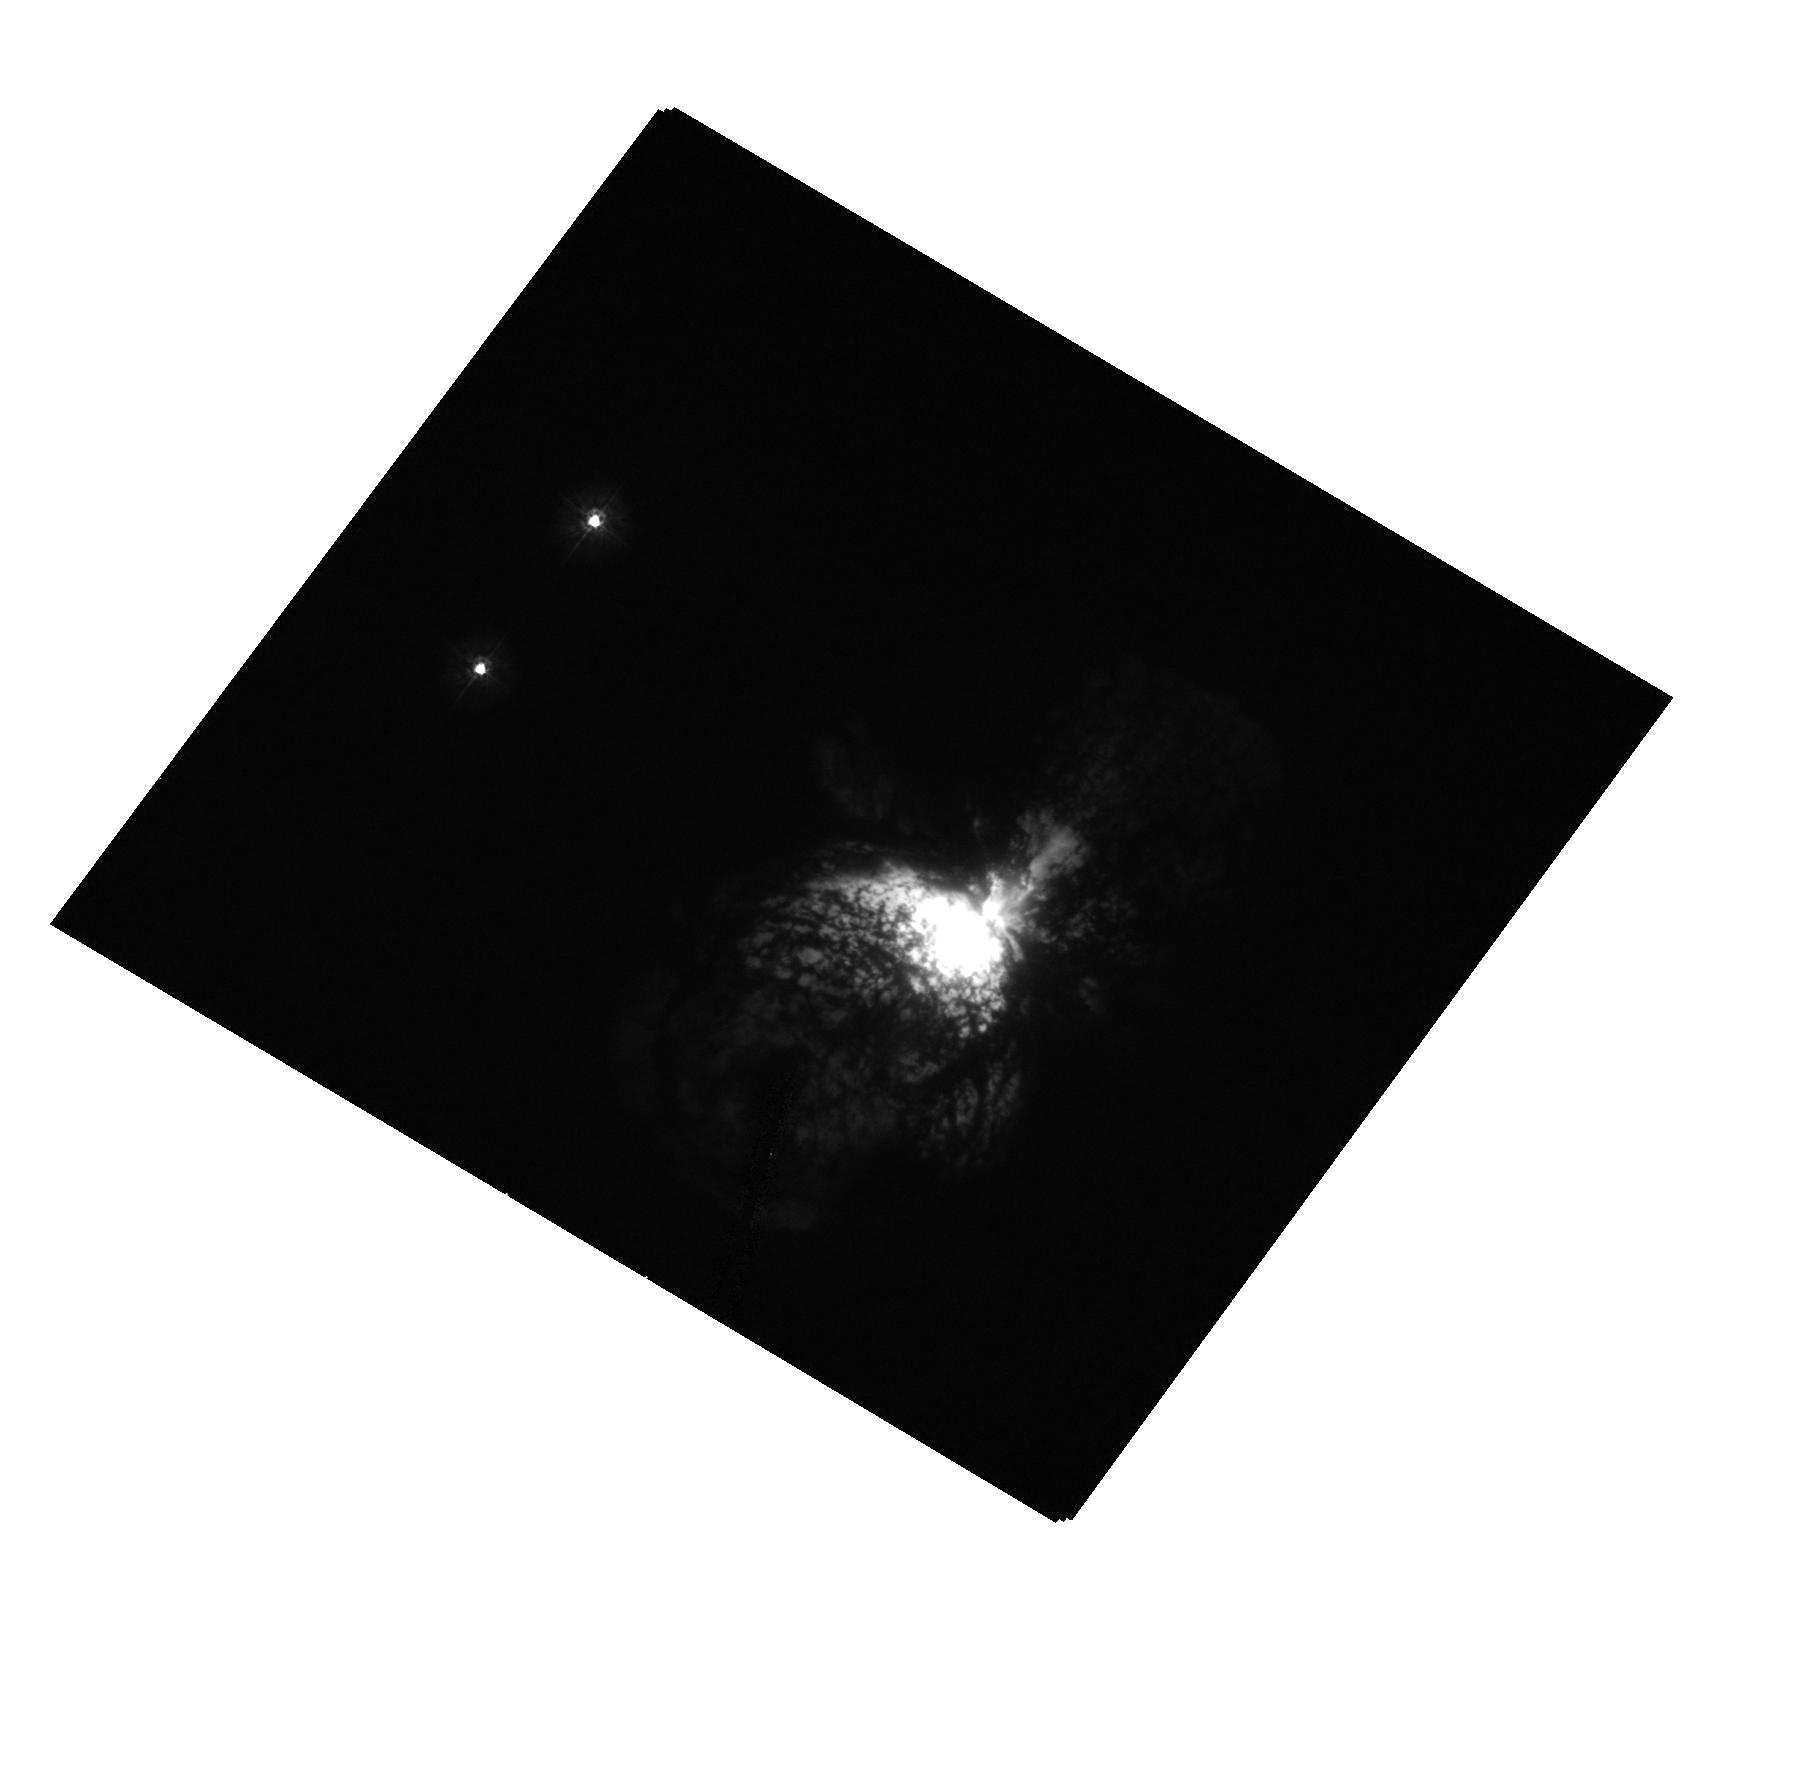
Target: ETA-CAR-X. Instrument: ACS/HRC. Filter: F220W. Exposure: 1 min. Observation ID: hst_10844_03_acs_hrc_f220w_j9p603

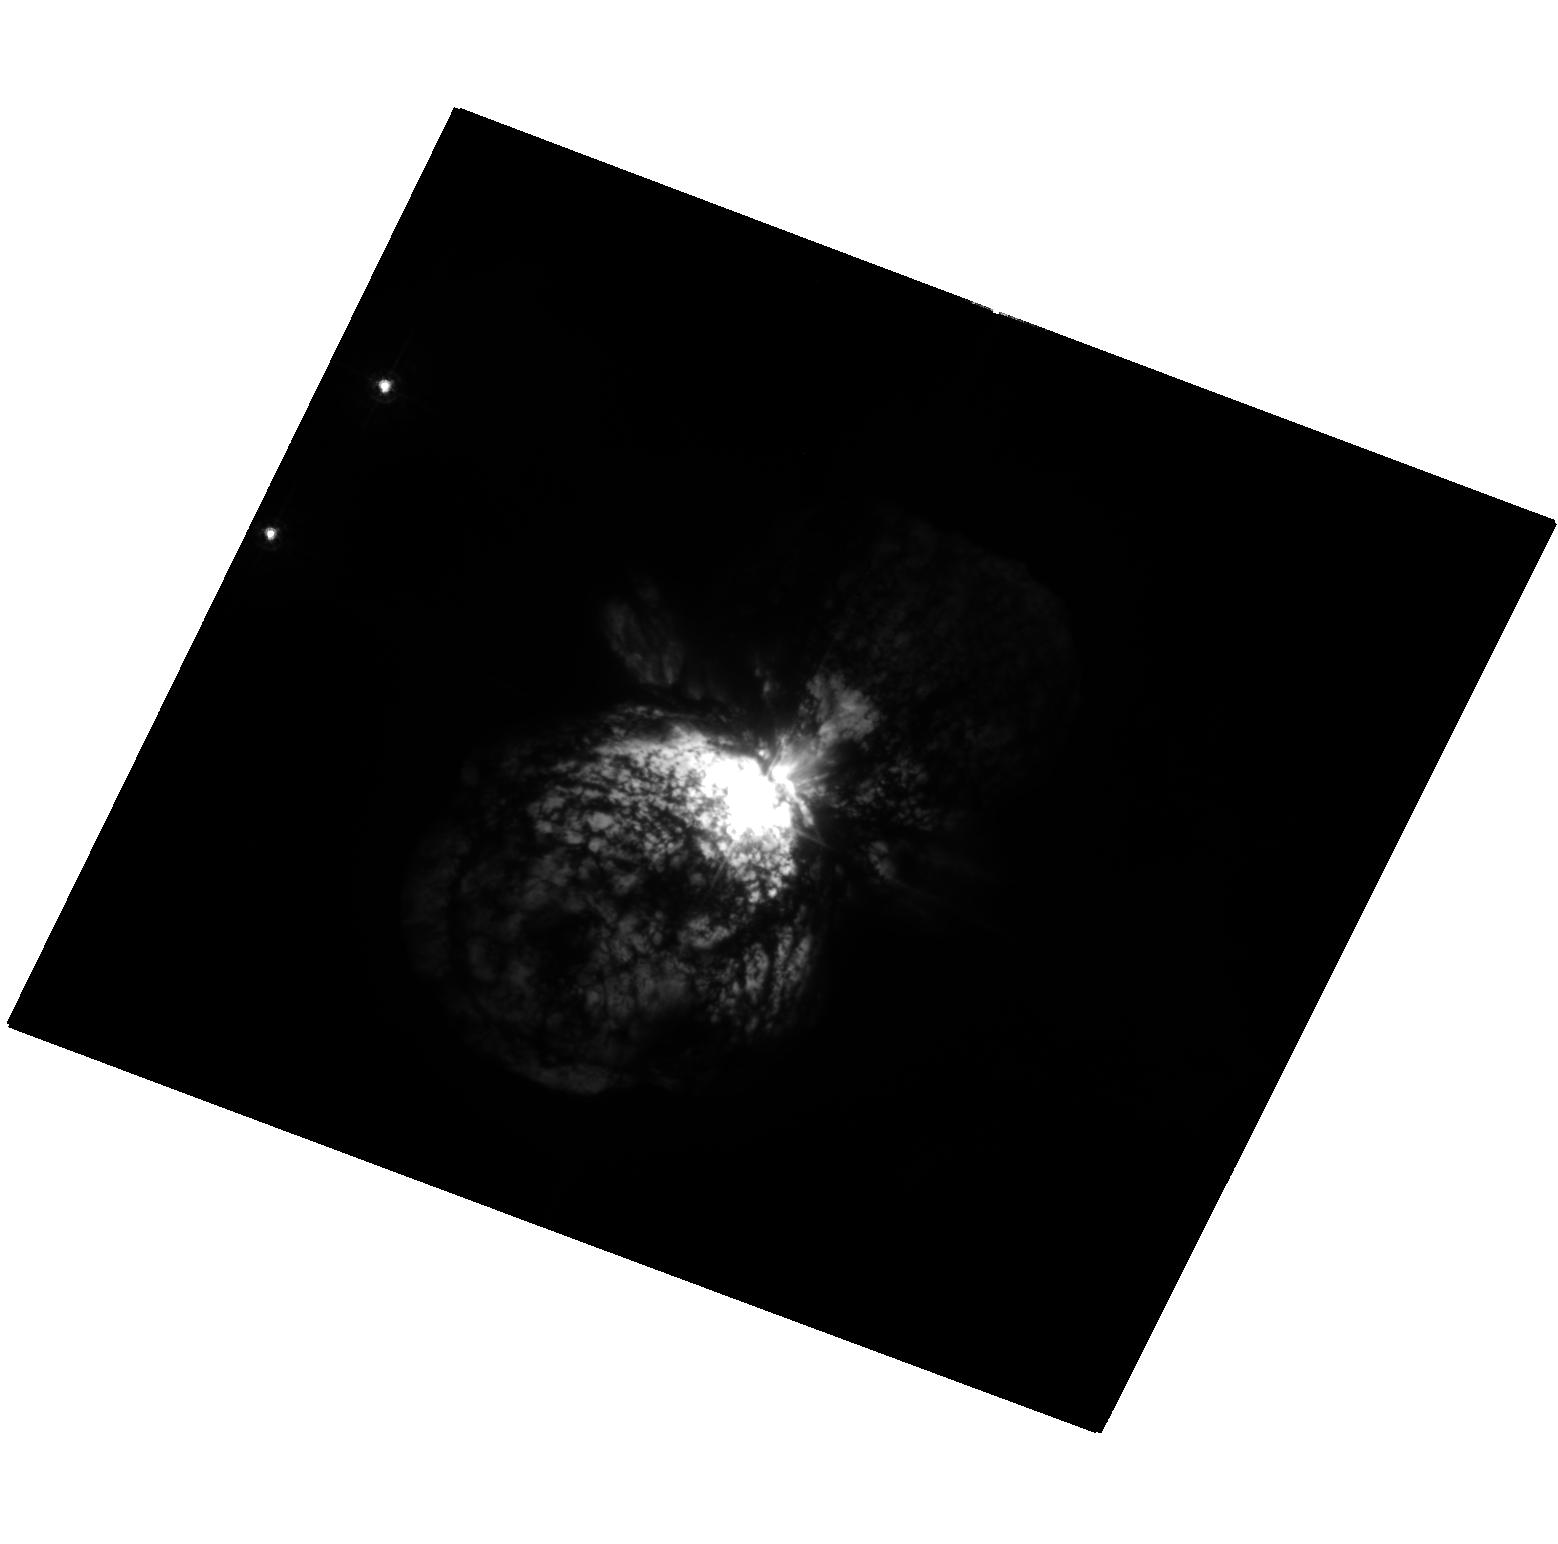
Target: ETA-CAR-A. Instrument: ACS/HRC. Filter: F330W. Exposure: 8 min. Observation ID: hst_10844_01_acs_hrc_f330w_j9p601

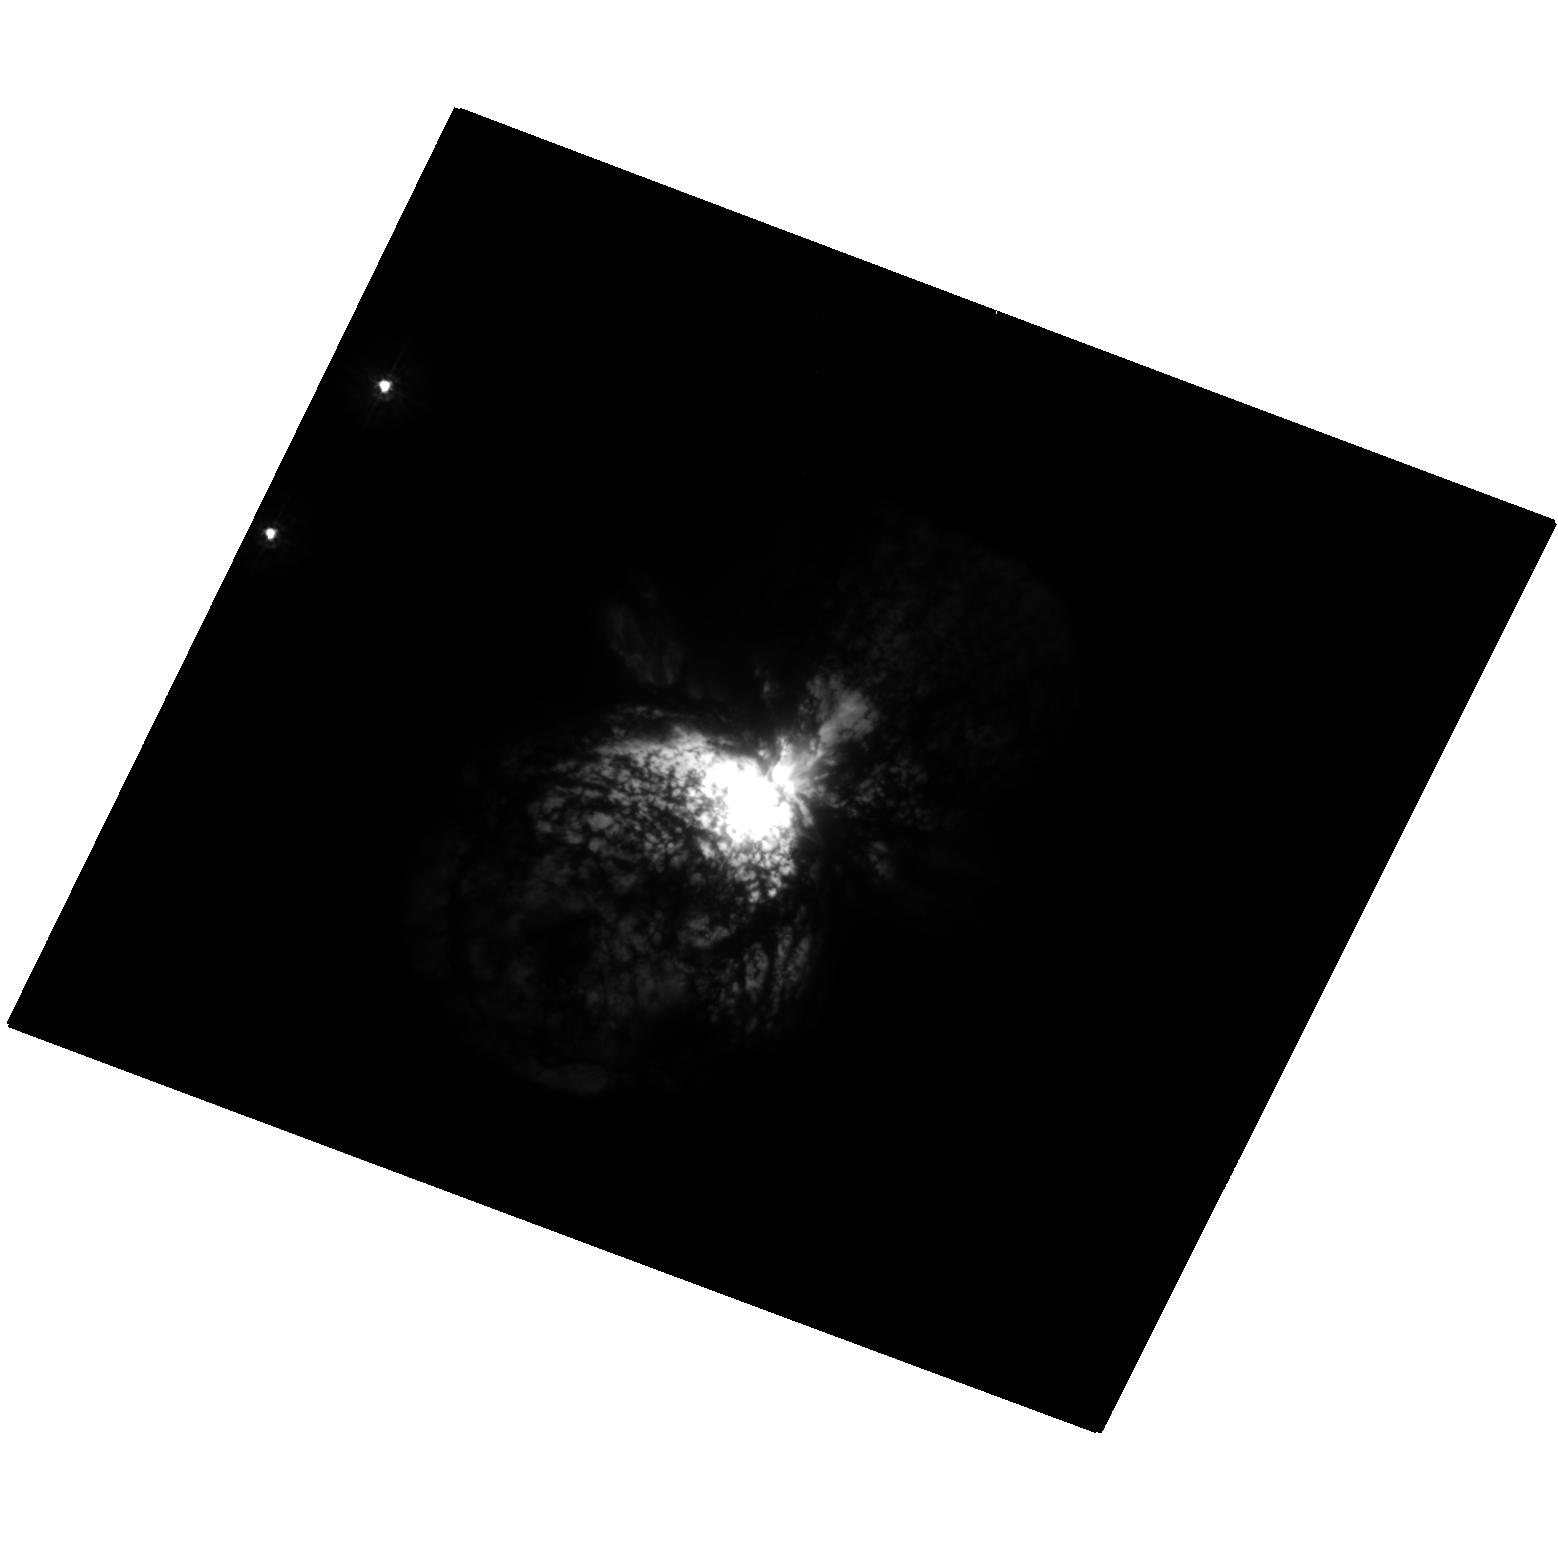
Target: ETA-CAR-A. Instrument: ACS/HRC. Filter: F250W. Exposure: 13 min. Observation ID: hst_10844_01_acs_hrc_f250w_j9p601

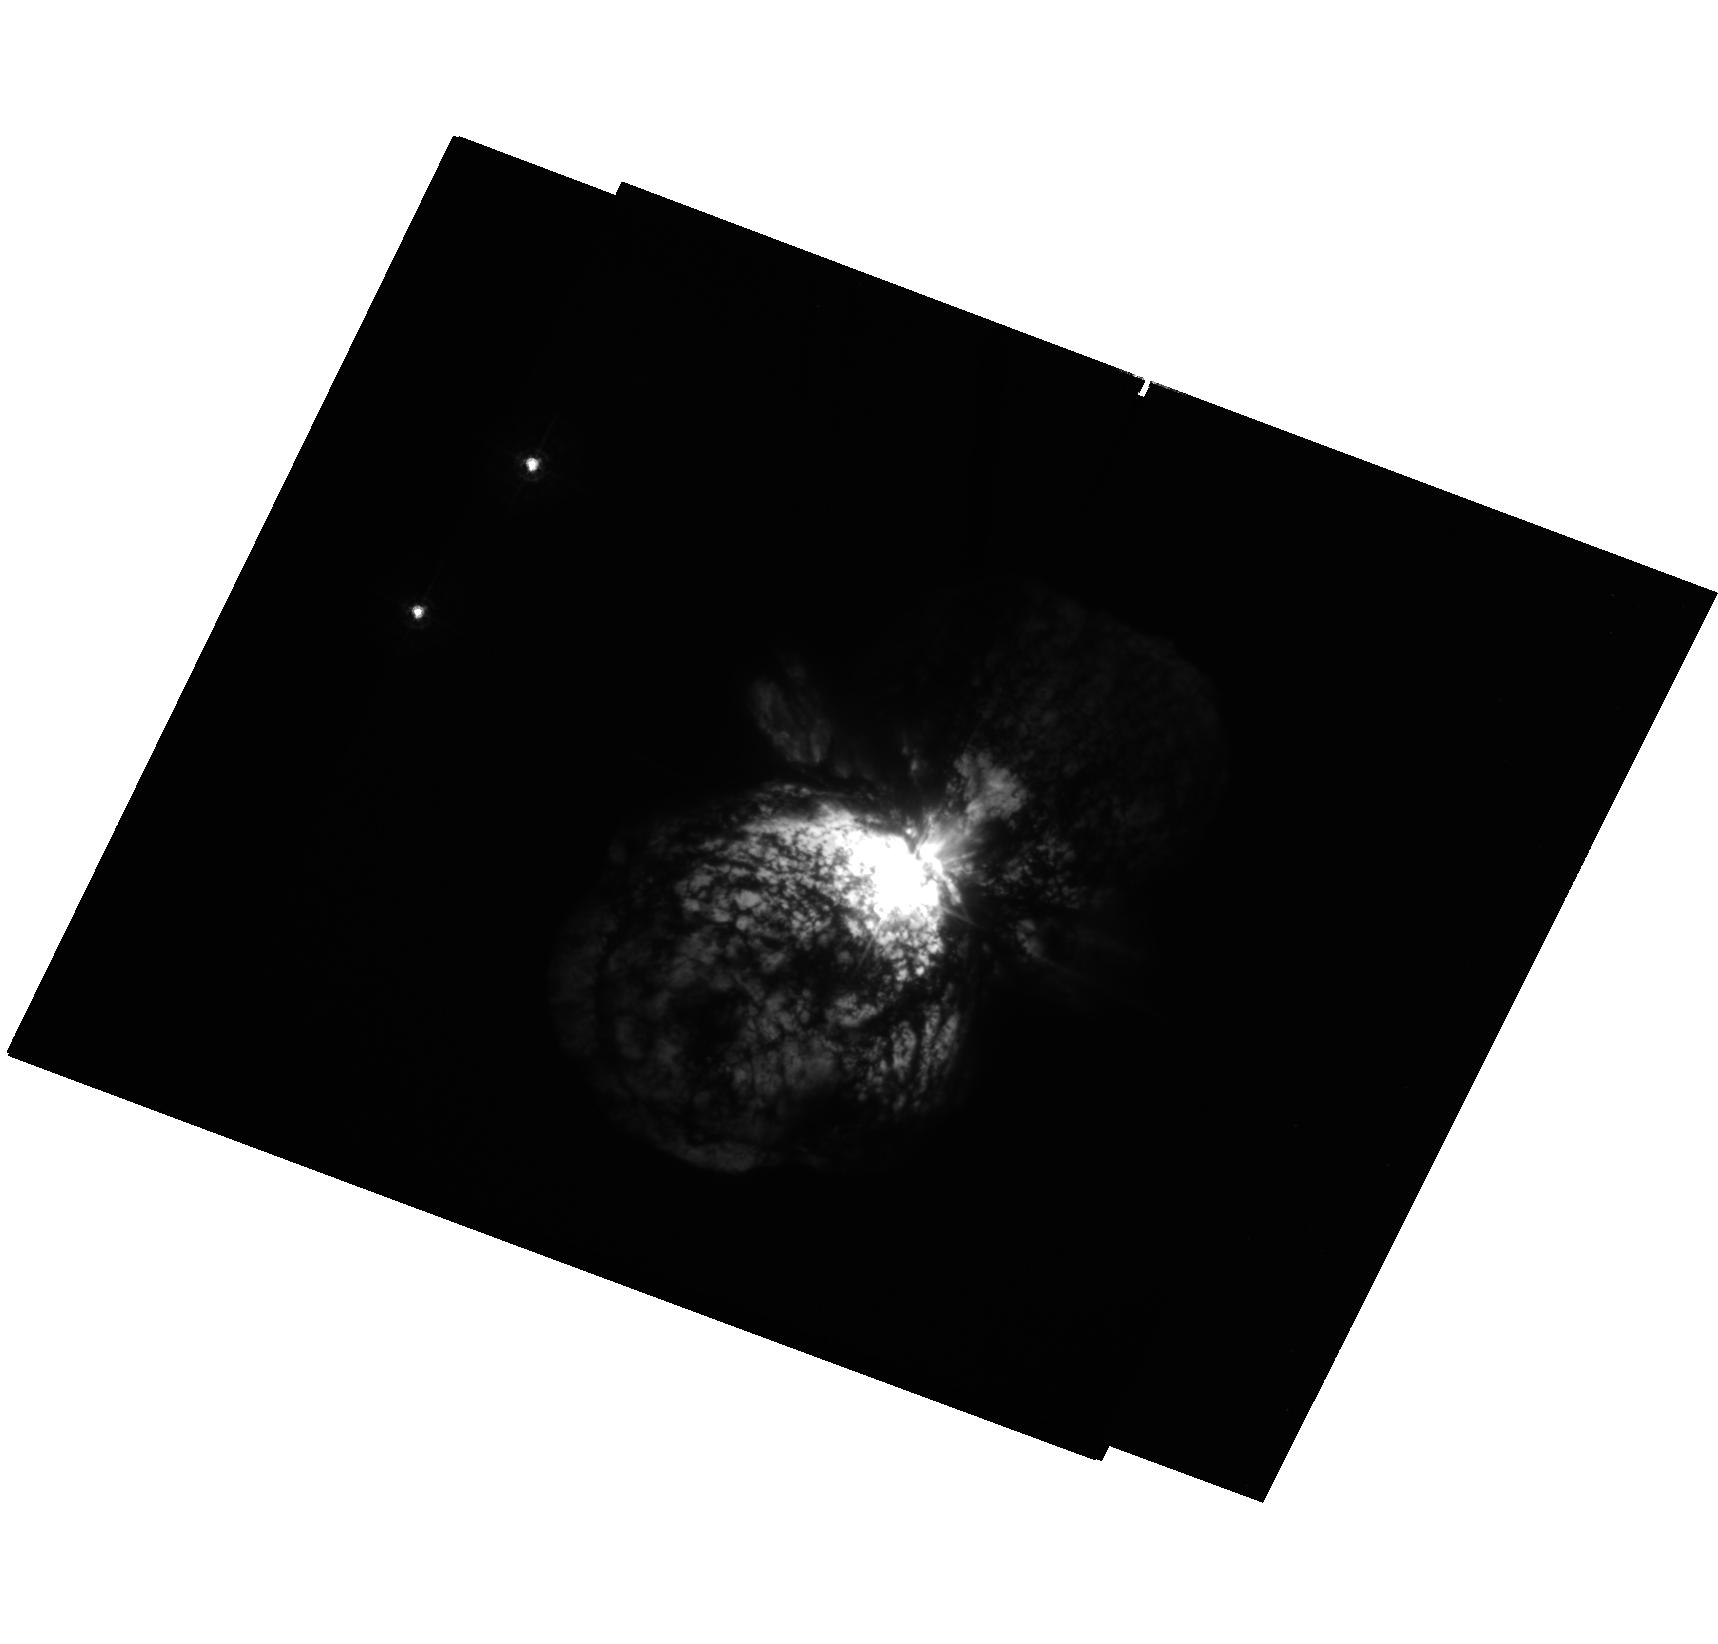
Target: ETA-CAR-X. Instrument: ACS/HRC. Filter: F330W. Exposure: 7 min. Observation ID: hst_10844_02_acs_hrc_f330w_j9p602

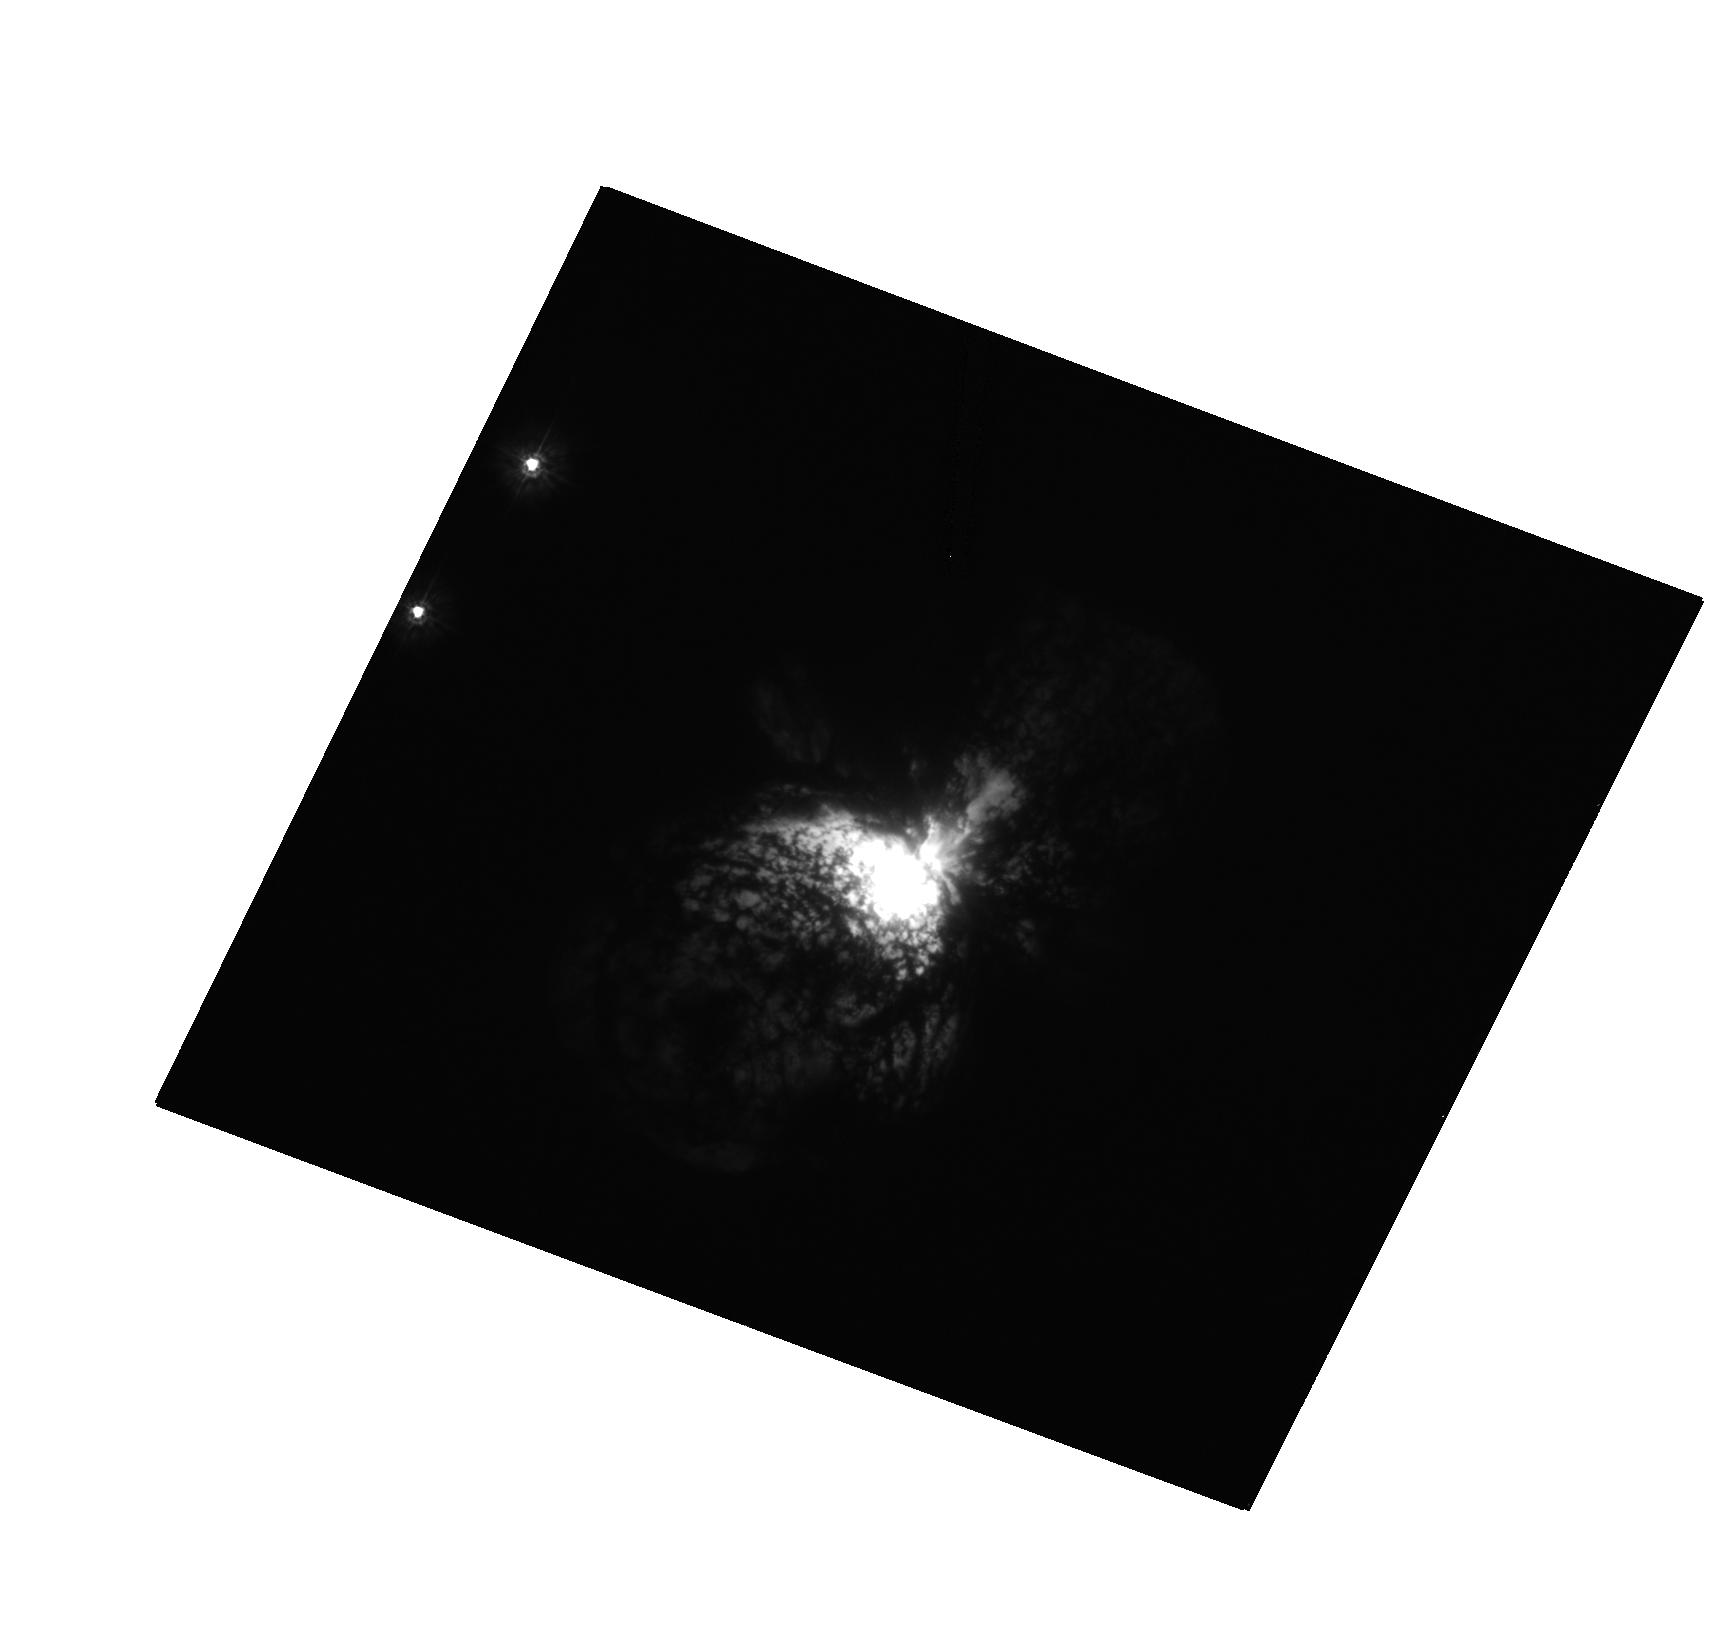
Target: ETA-CAR-A. Instrument: ACS/HRC. Filter: F220W. Exposure: 4 min. Observation ID: hst_10844_02_acs_hrc_f220w_j9p602

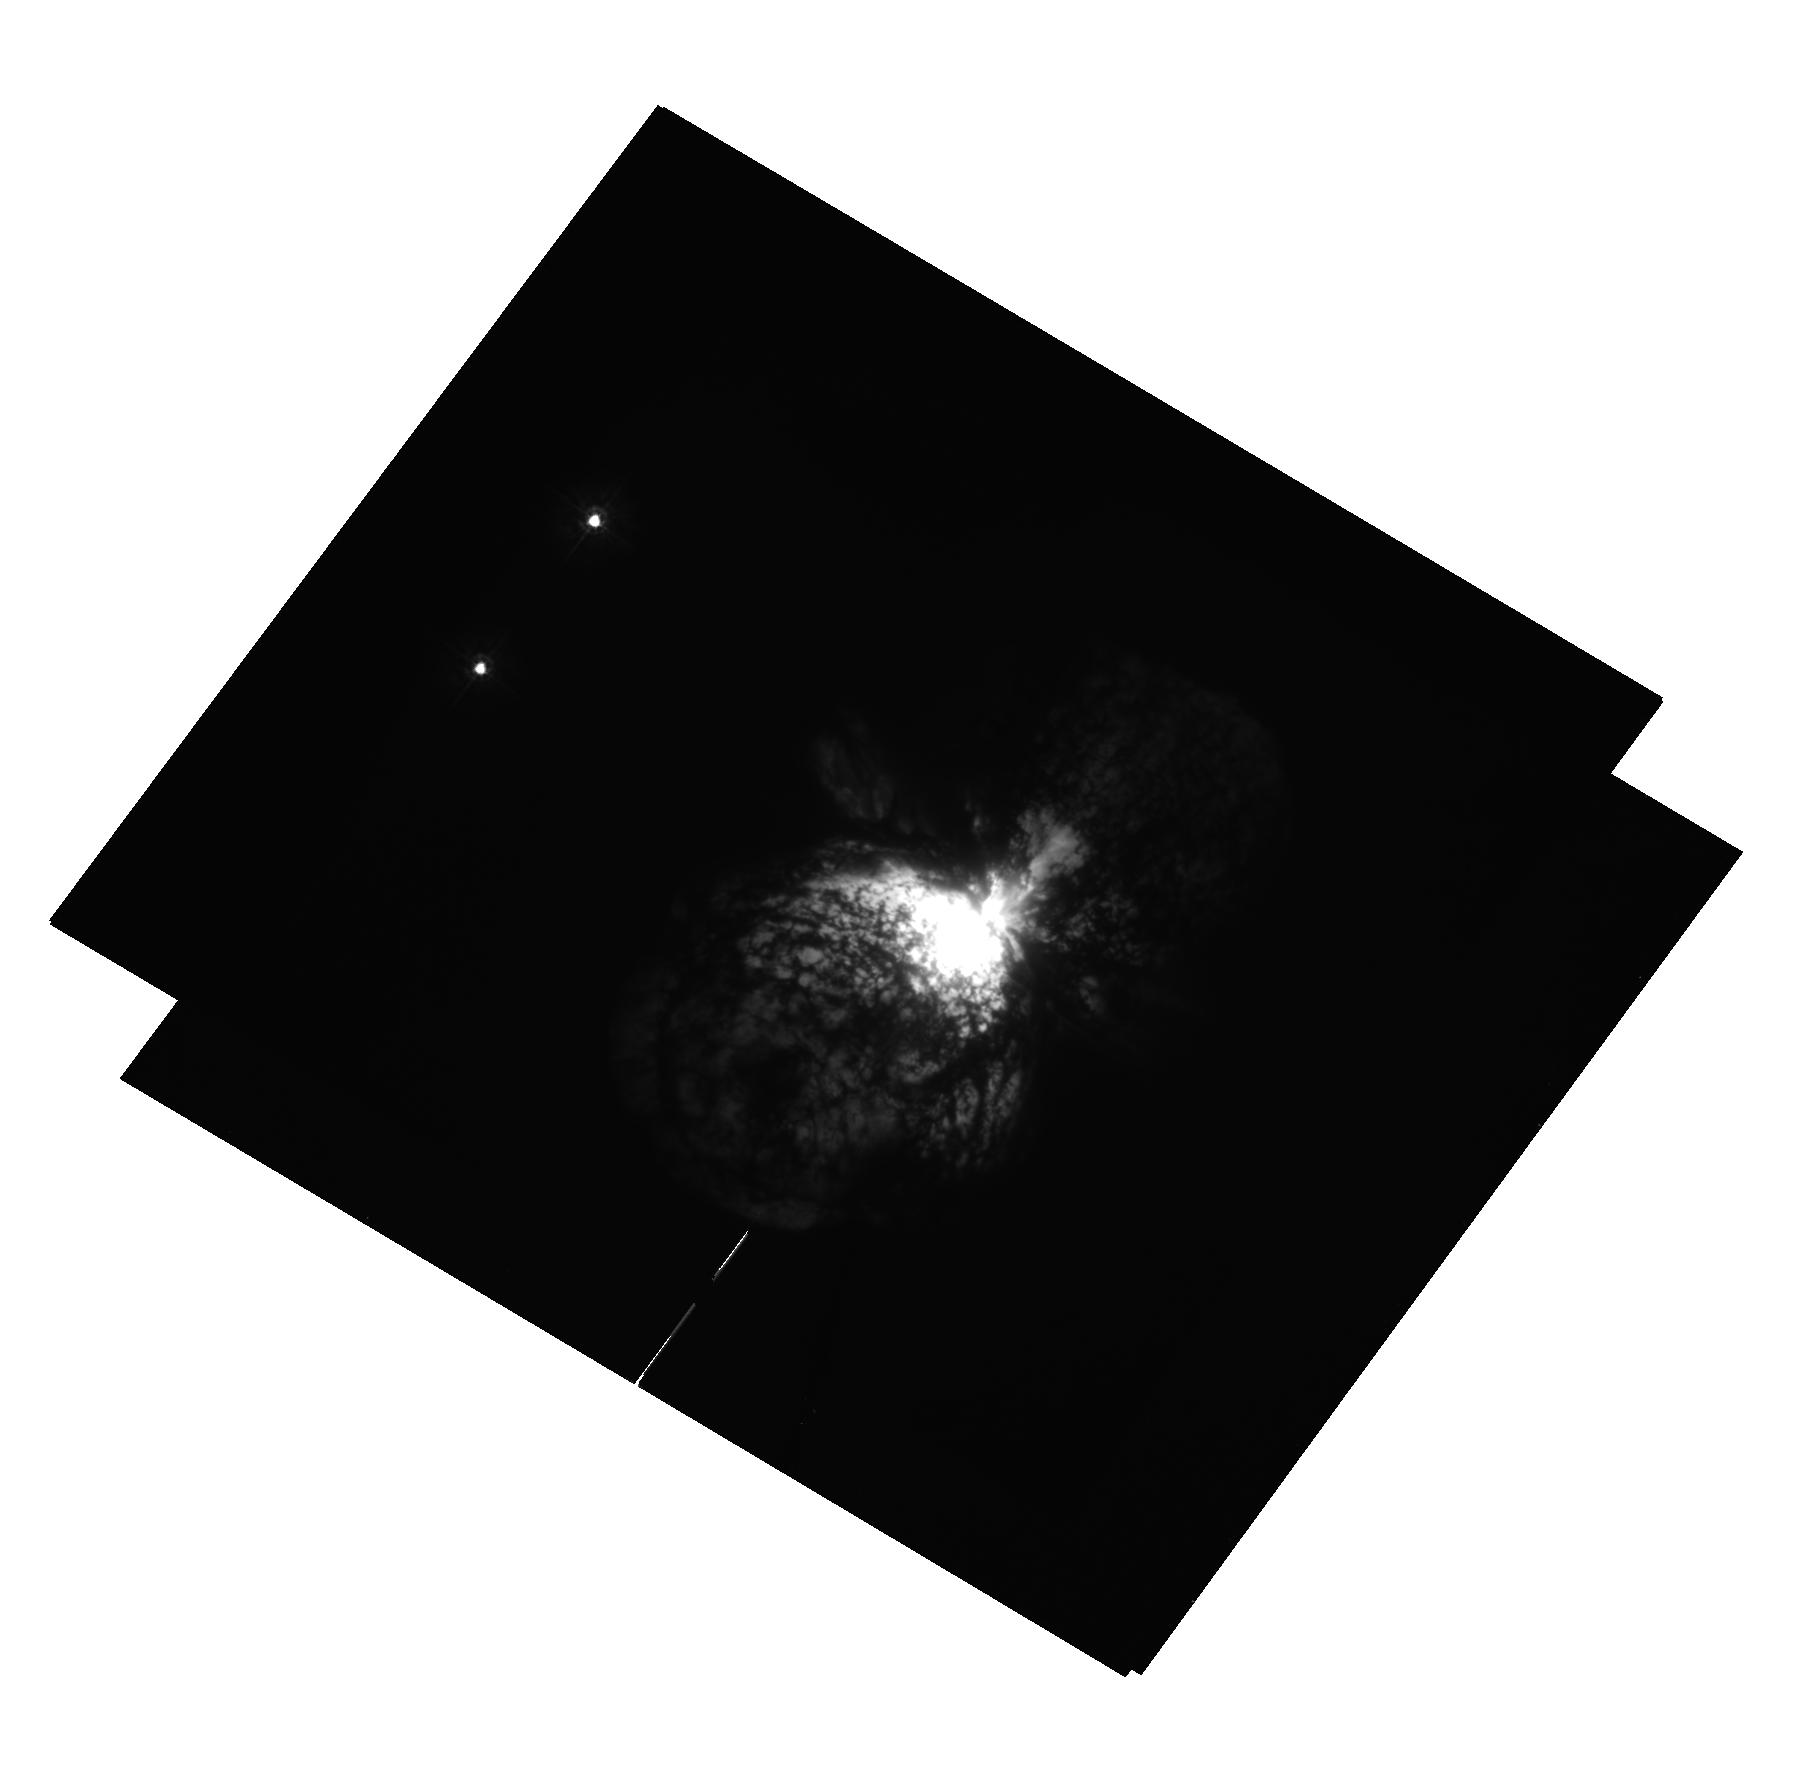
Target: ETA-CAR-X. Instrument: ACS/HRC. Filter: F250W. Exposure: 10 min. Observation ID: hst_10844_03_acs_hrc_f250w_j9p603

Following Eta Carinaes Change of State (PI: Davidson, Kris)

Eta Carinae is now known to be undergoing some unusually rapid changes on a timescale of several years. They are probably essential for modeling the star's long-term recovery from its Giant Eruption 160 years ago -- the prototype "supernova impostor" event. Since high spatial resolution is needed to isolate the central star, and the present state will probably not recur in the future, it is important to obtain HST data during the next two years. We propose a cost-effective set of ACS observations with three goals: (1) to obtain a continuing record of the star's rapid UV and visual brightening; (2) to lengthen the temporal baseline of ACS images enough to settle an important question concerning ejecta ages; and (3) to extend the record of morphological changes in the inner ejecta past the midpoint of eta Car's 5.5-year cycle.